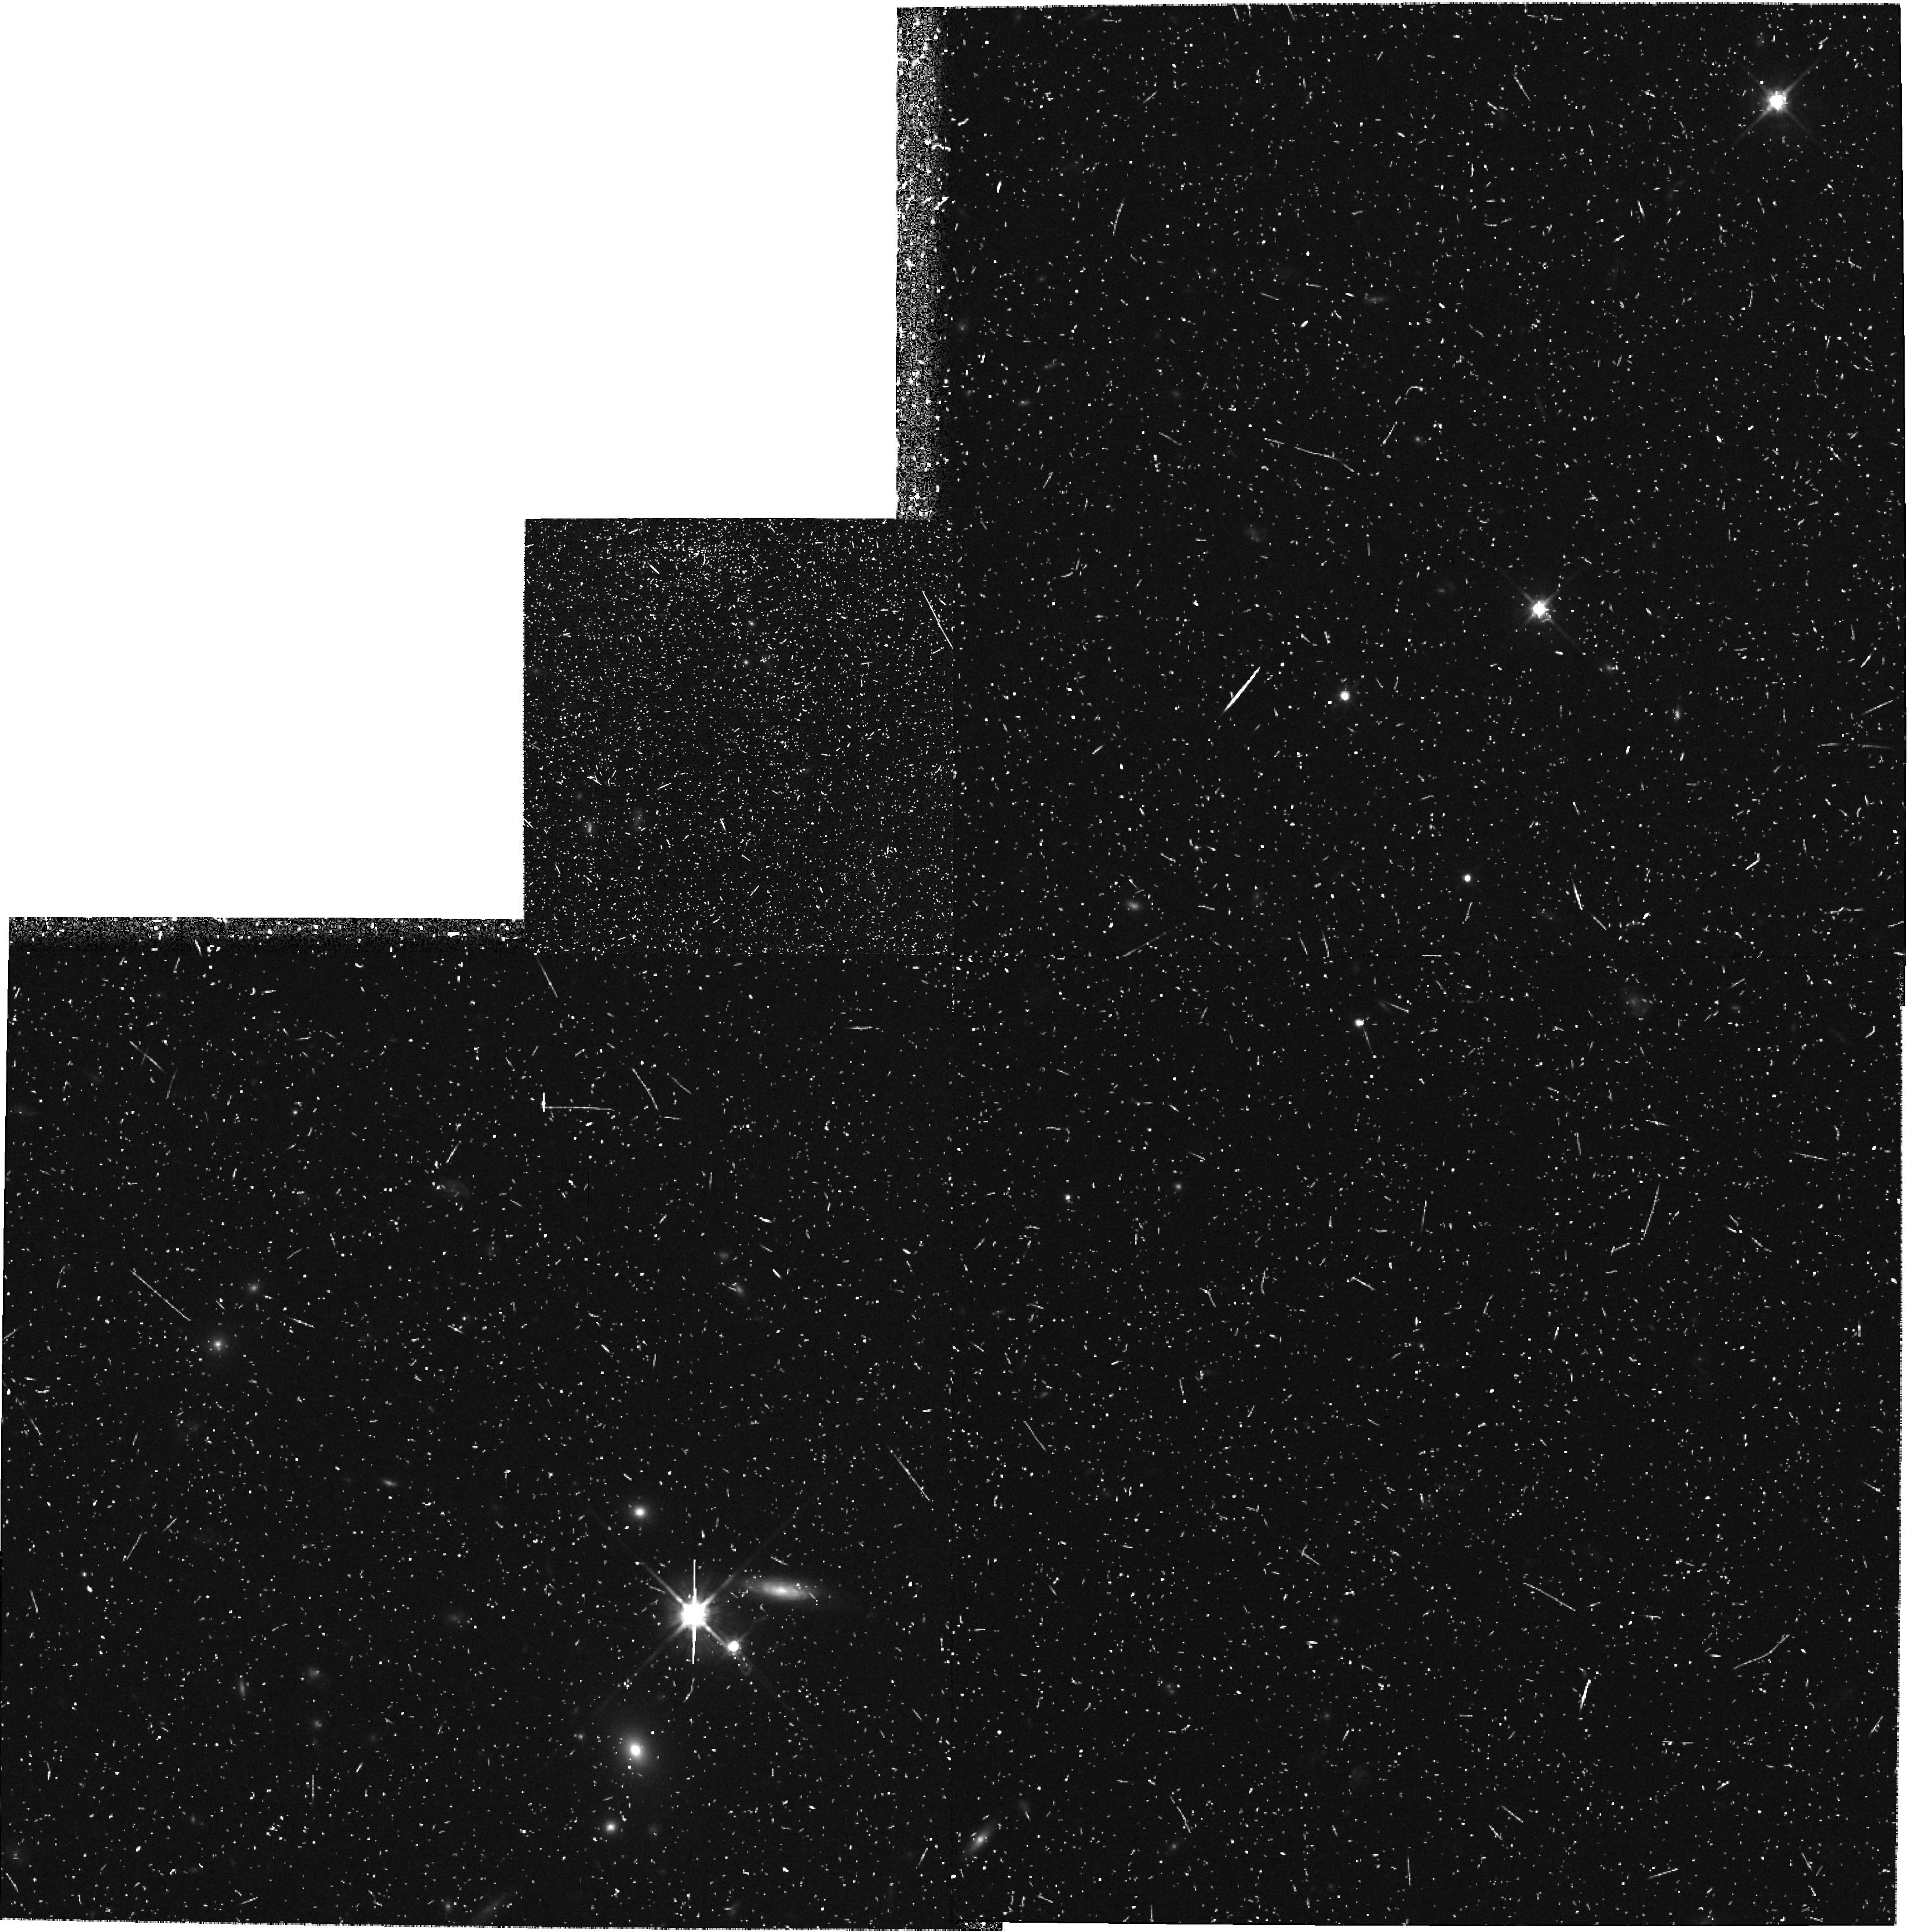
Target: field at RA 12.325°, Dec -27.877°. Instrument: WFPC2/PC. Filter: F814W. Exposure: 43 min. Observation ID: hst_6609_ch_wfpc2_pc_f814w_u37zch

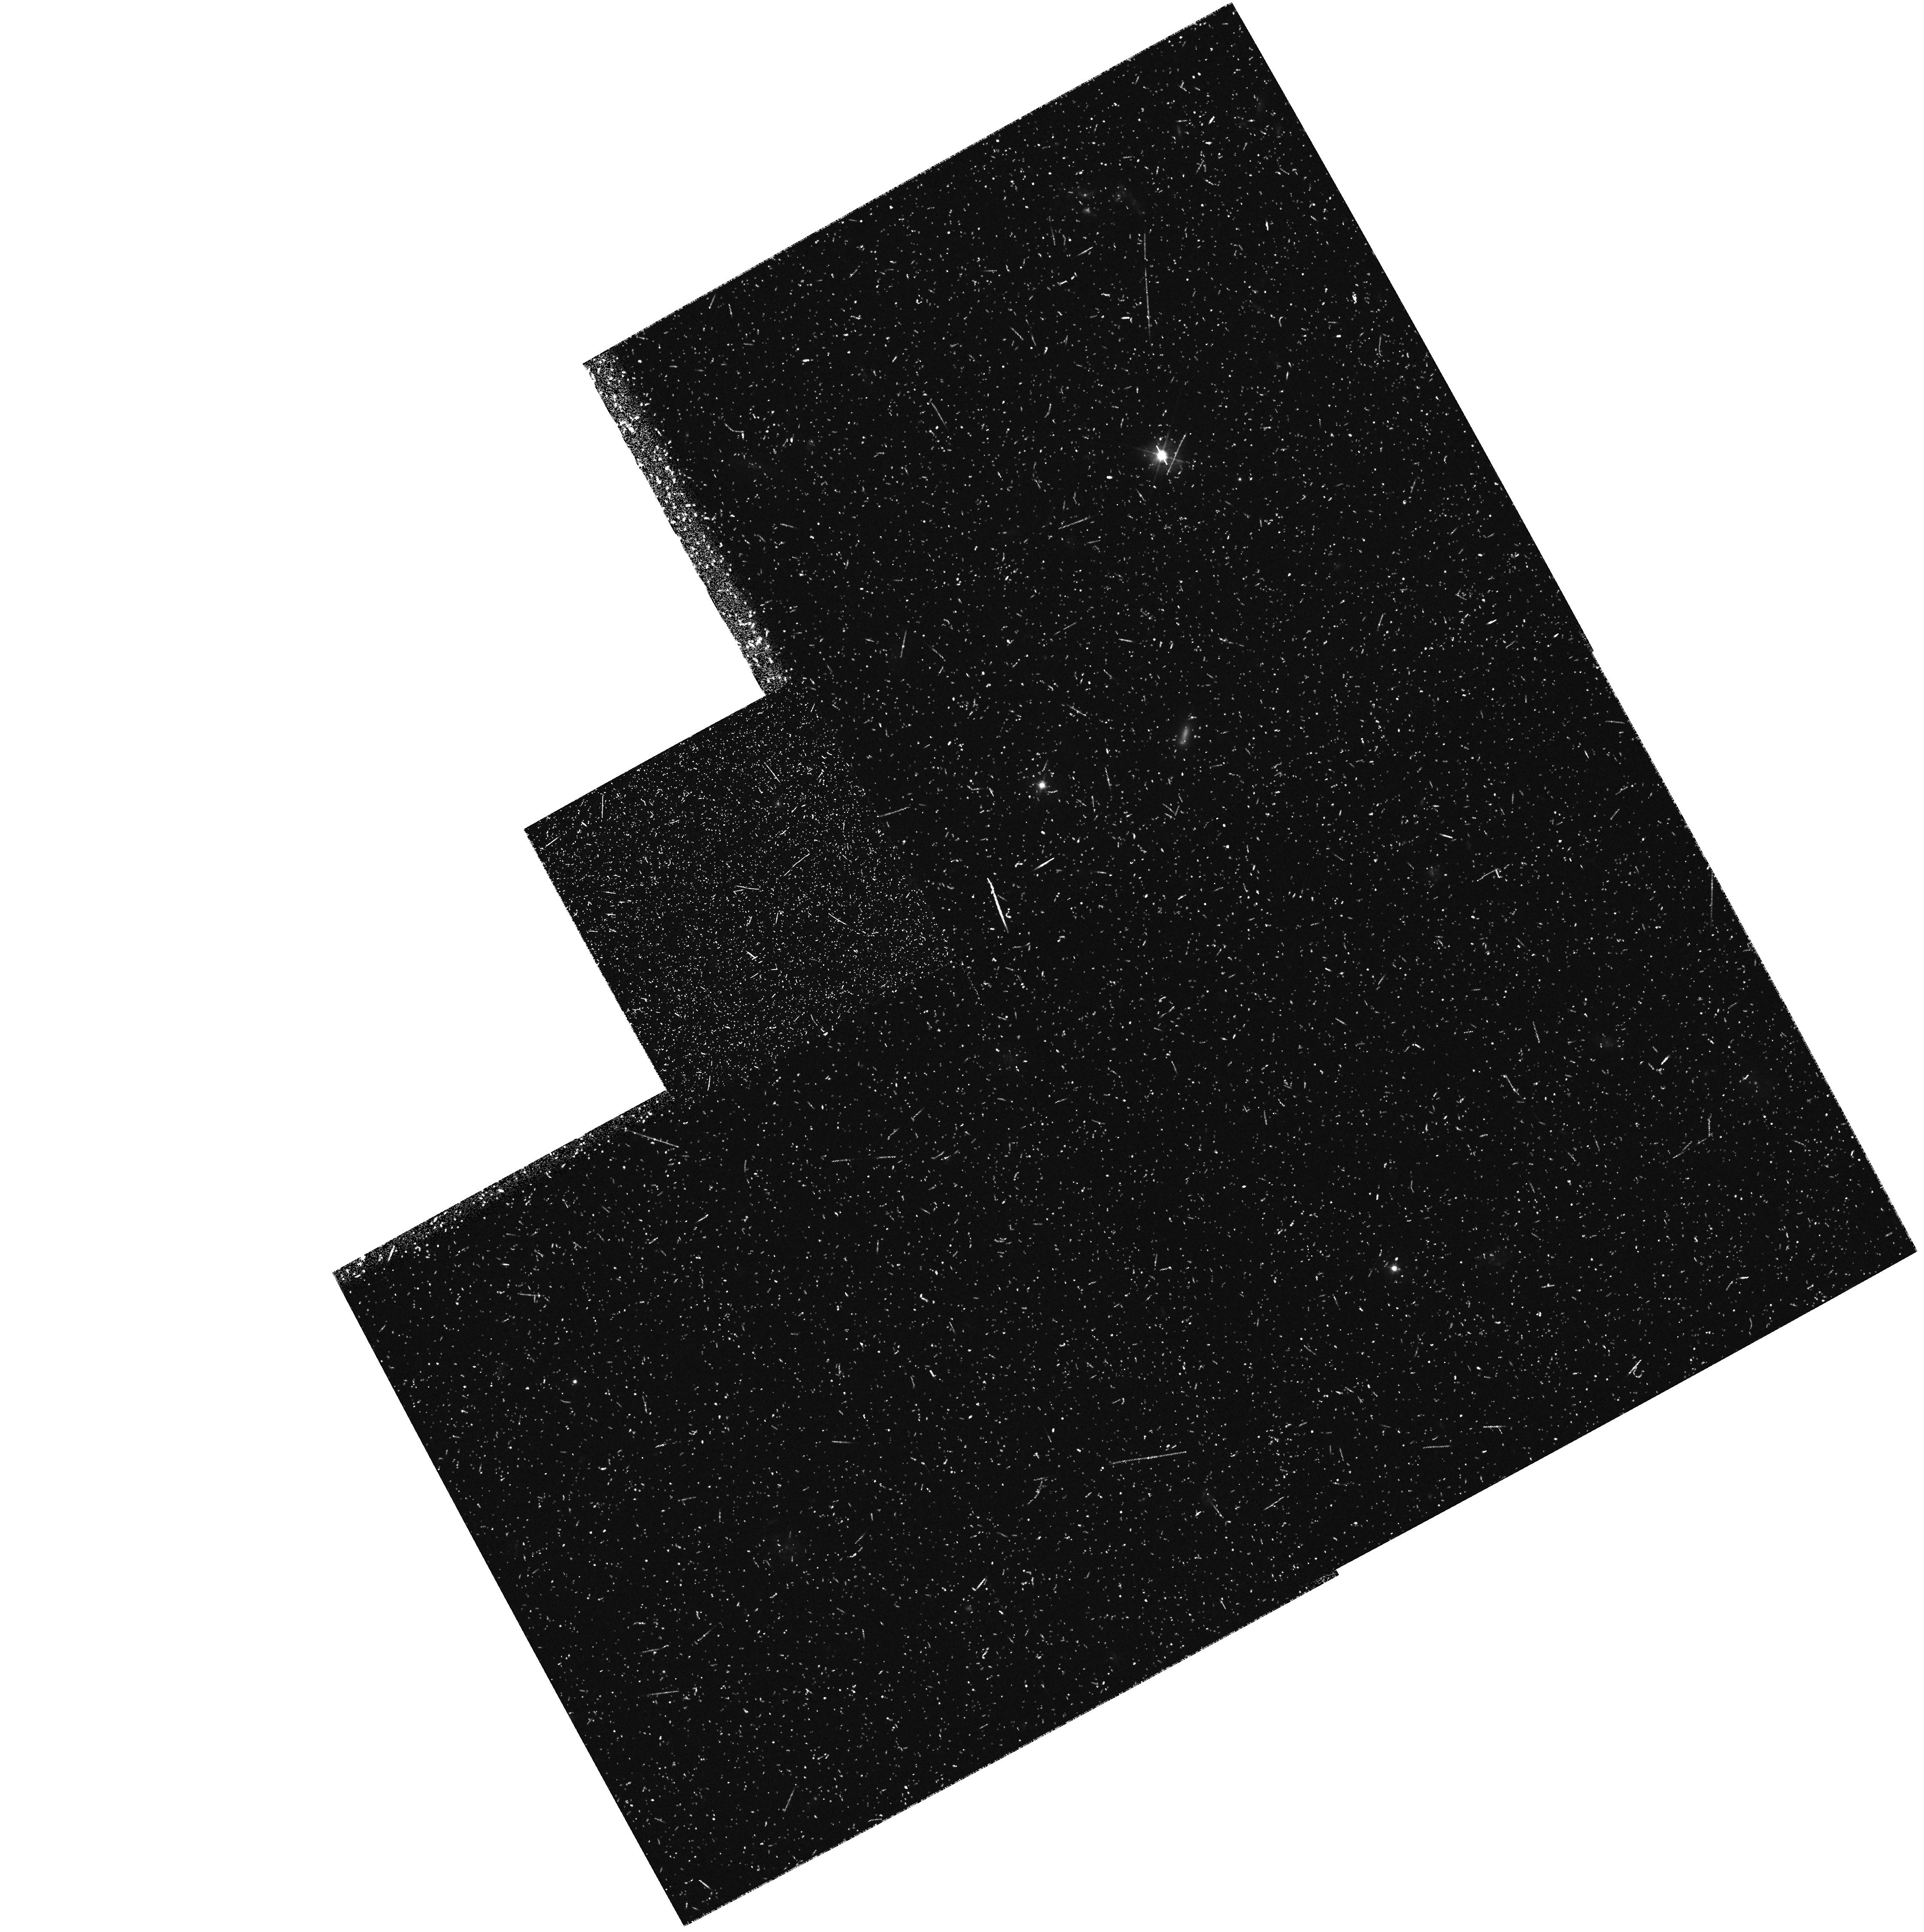
Target: field at RA 17.506°, Dec -2.409°. Instrument: WFPC2/PC. Filter: F450W. Exposure: 47 min. Observation ID: hst_6609_5k_wfpc2_pc_f450w_u37z5k

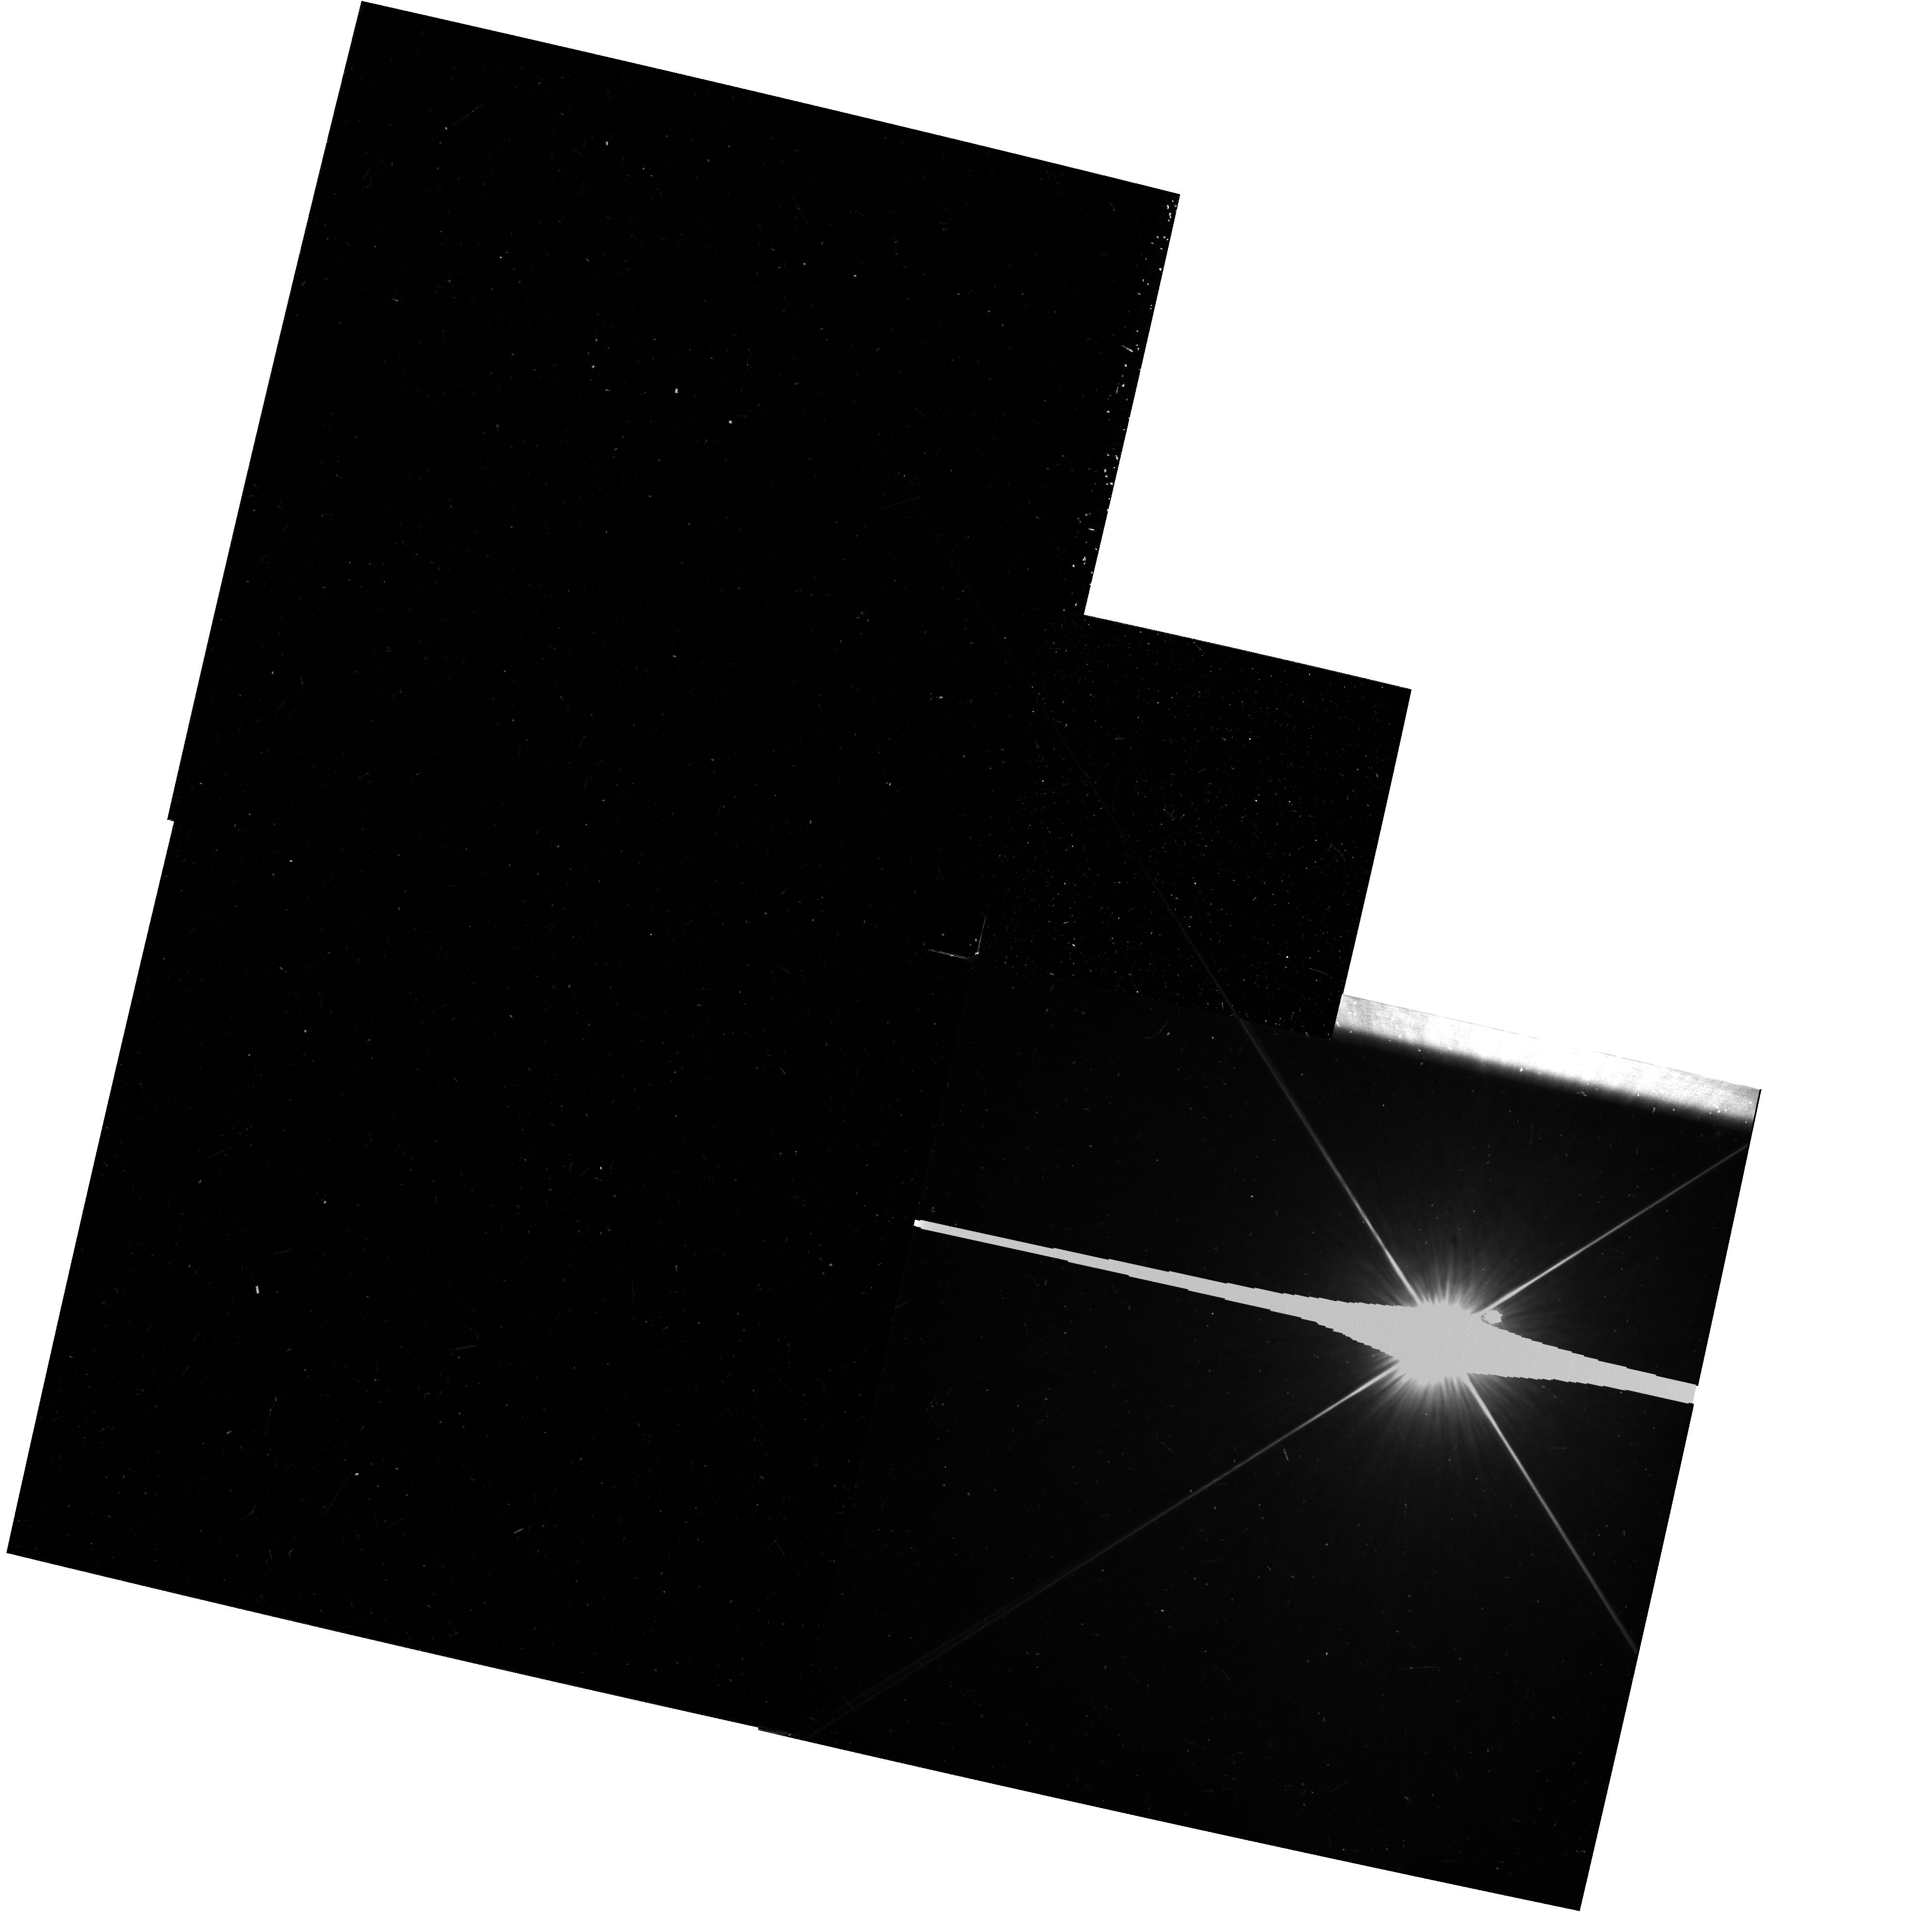
Target: field at RA 188.644°, Dec 7.742°. Instrument: WFPC2/PC. Filter: F606W. Exposure: 13 min. Observation ID: hst_6609_2k_wfpc2_pc_f606w_u37z2k

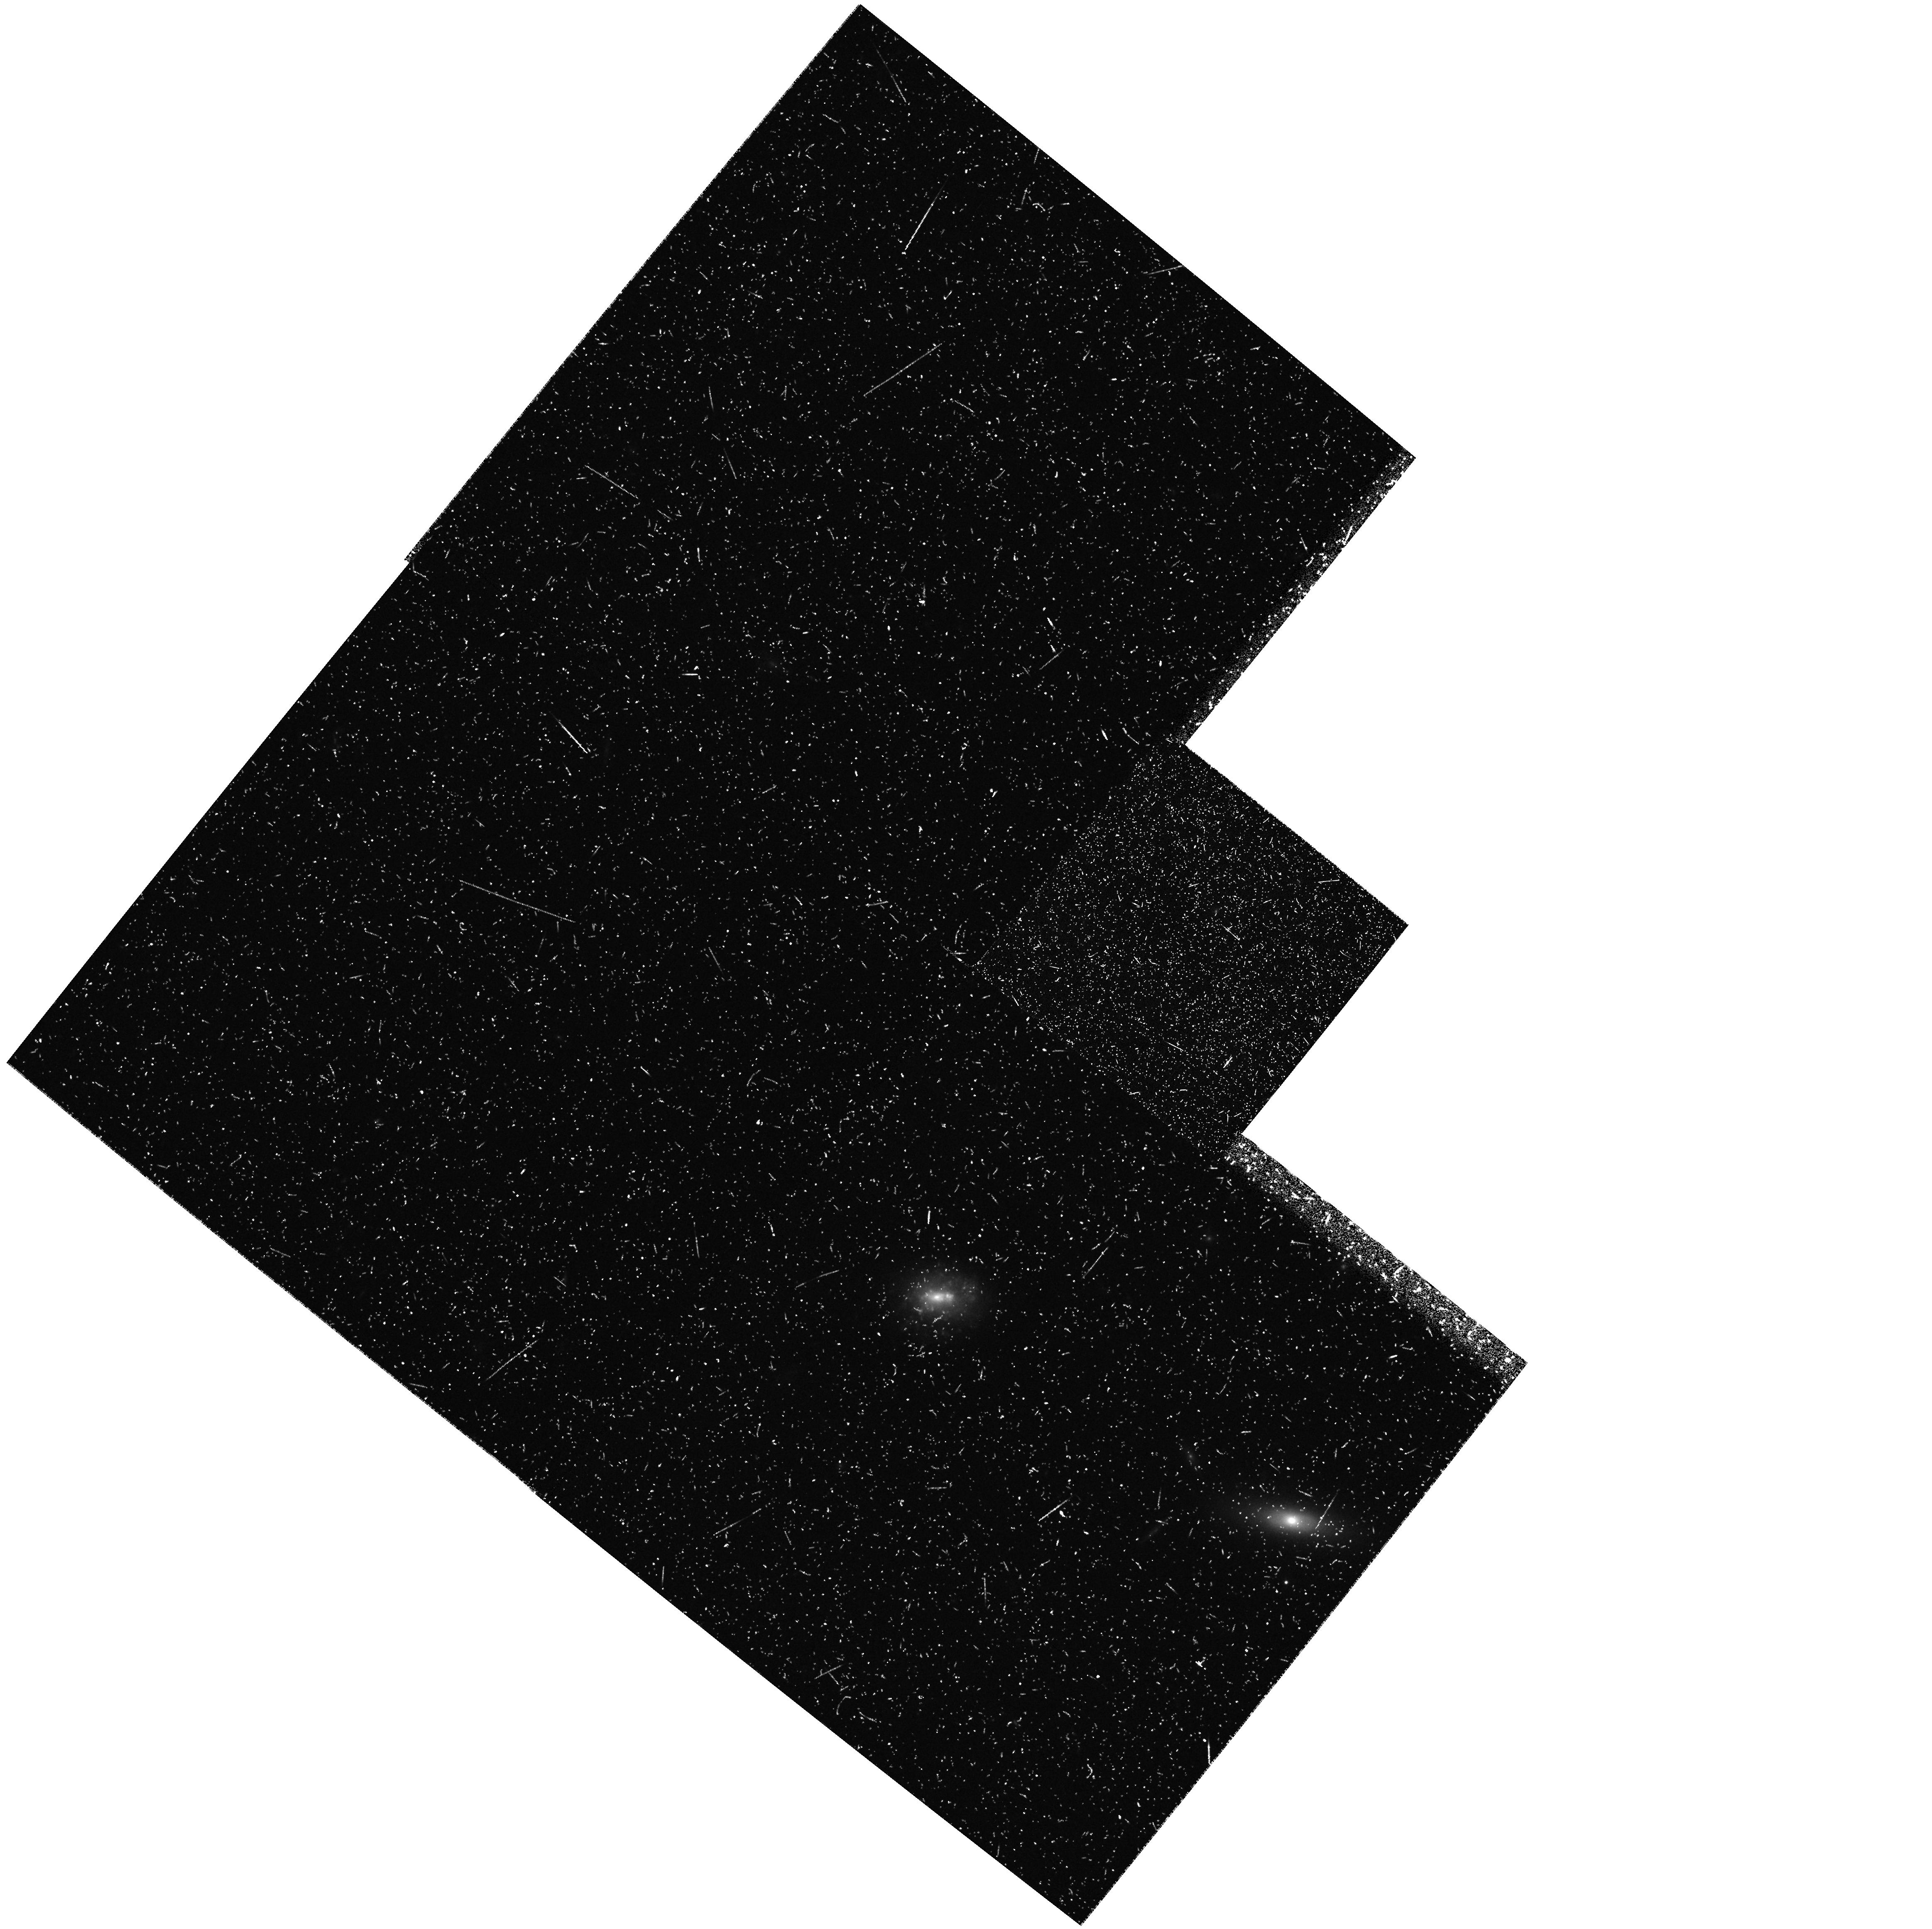
Target: field at RA 200.423°, Dec 28.893°. Instrument: WFPC2/PC. Filter: F450W. Exposure: 45 min. Observation ID: hst_6609_74_wfpc2_pc_f450w_u37z74

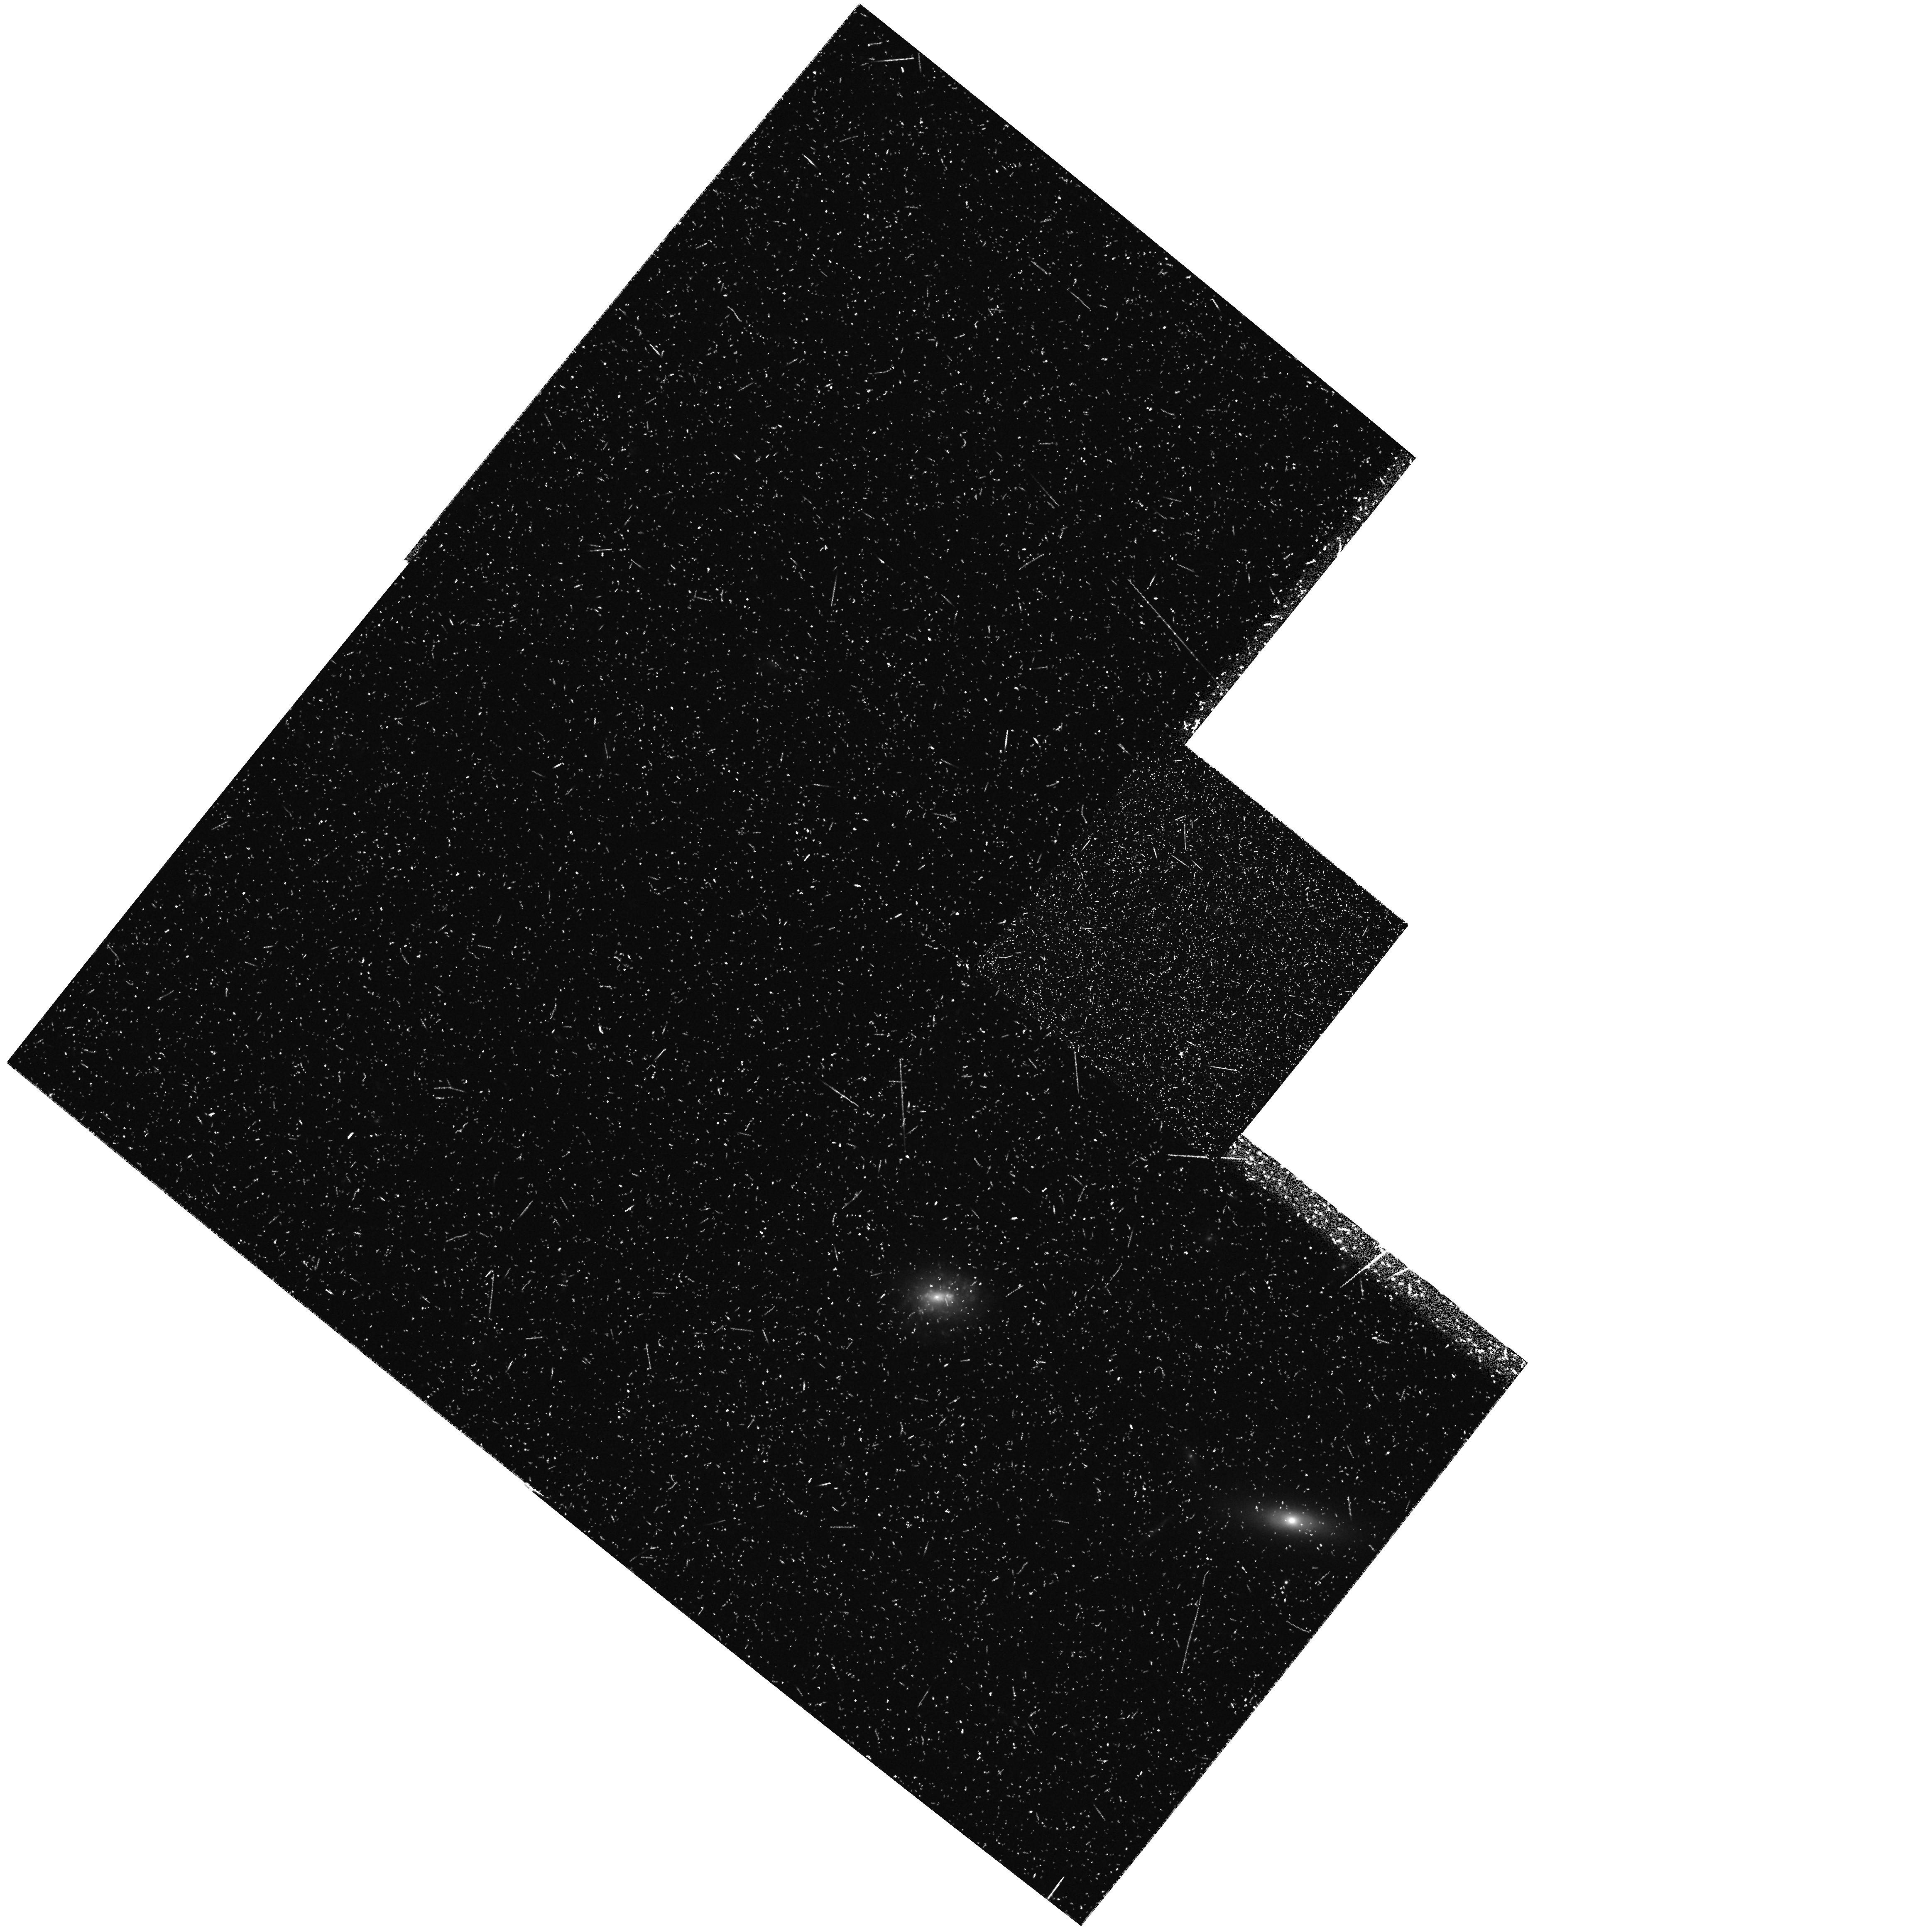
Target: field at RA 200.423°, Dec 28.893°. Instrument: WFPC2/PC. Filter: F450W. Exposure: 45 min. Observation ID: hst_6609_75_wfpc2_pc_f450w_u37z75

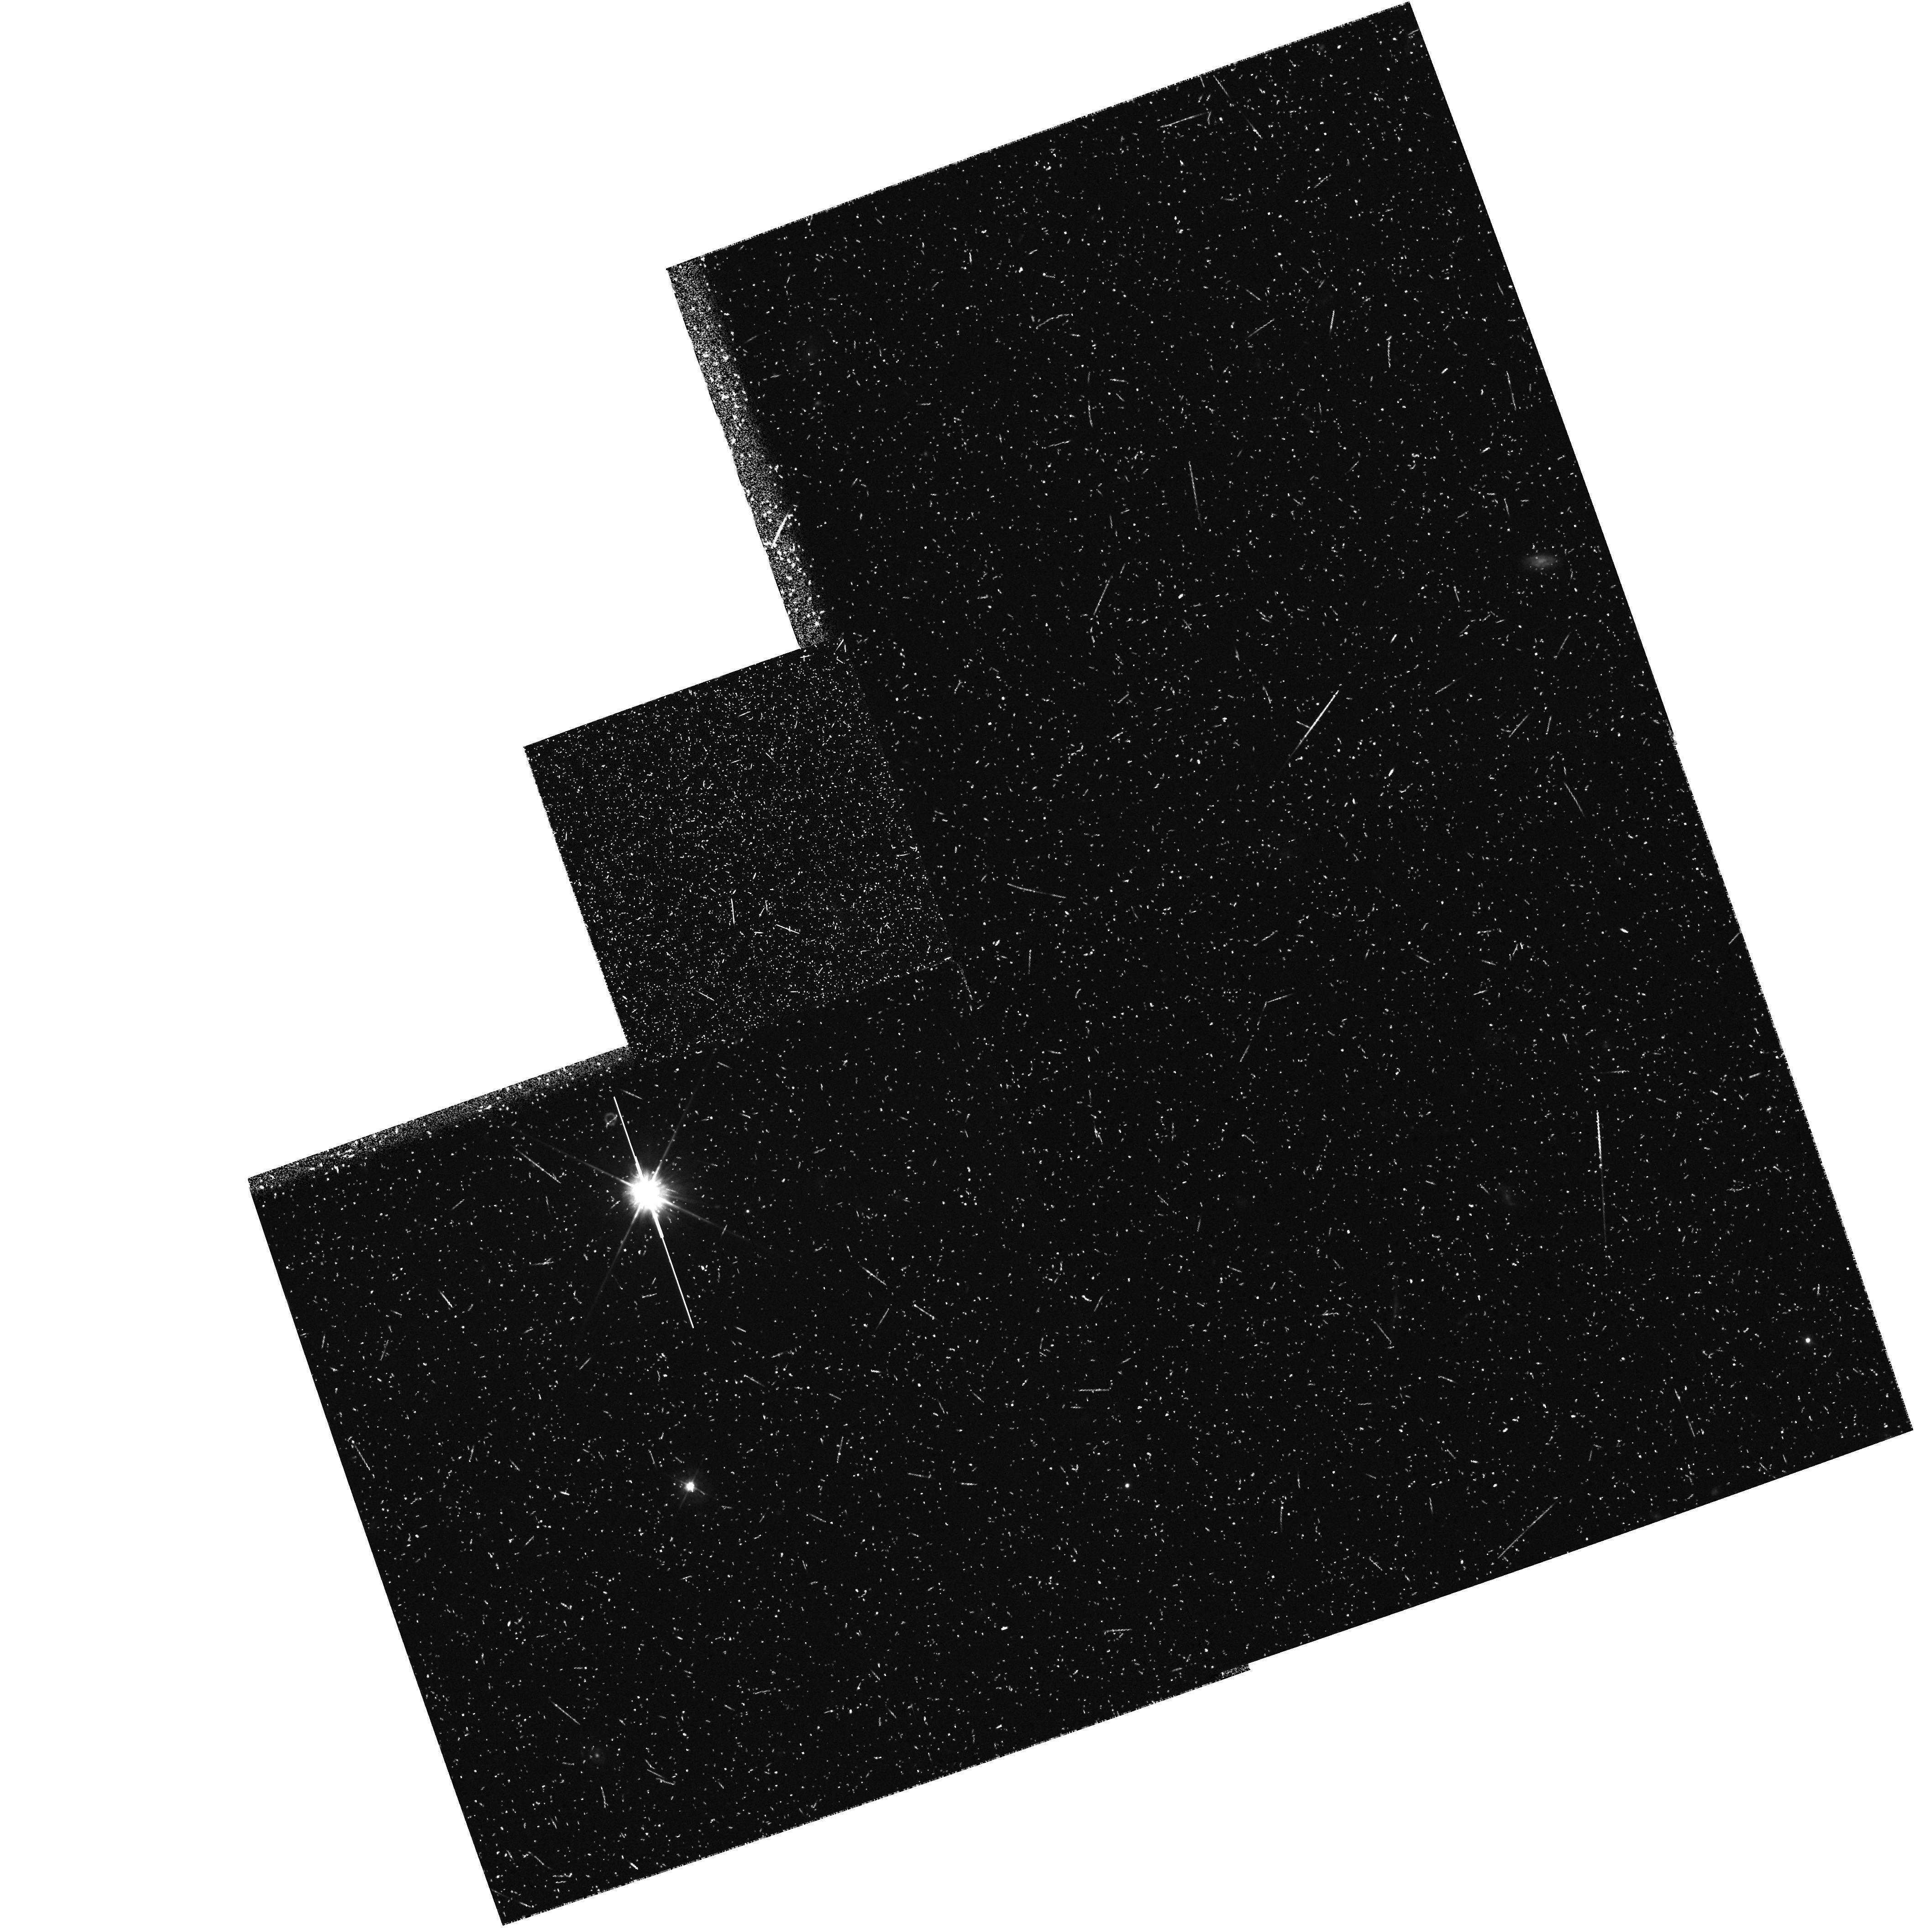
Target: field at RA 351.278°, Dec -12.250°. Instrument: WFPC2/PC. Filter: F450W. Exposure: 48 min. Observation ID: hst_6609_4r_wfpc2_pc_f450w_u37z4r

The WFPC2 B-Band parallel survey: a systematic and synoptic study of galaxy formation and evolution (PI: Windhorst, Rogier A.)

We request up to 216 WFPC2 parallel orbits in Cycle 6 and 7 to begin a WFPC2 B-band parallel survey and make a synoptic study of galaxy formation and evolution. This will result in 24 fields of 8--12 orbits each (~6--8 in \Bband and 1--2 in \Vband & \Iband) and another 24 fields of 4--7 orbits (~3--4 in B and ~1 in V and/or I), providing for the first time large -area WFPC2 coverage in B, yielding ~10,000 field galaxies with 18.5 B 25 mag. These will be analyzed in conjunction with our ultradeep \Bband images. The B-band parallel survey will provide good galaxy morphology and neural network classifications for 18.5 B 25 mag, and our Cycle 5 ultradeep survey for 24 B 26.5 mag. This will allow us to study the nature and evolution of the faint blue galaxy population in the B-filter where the excess of the faint galaxy counts is most pronounced. Specifically, the B-band parallel survey will allow us to study: (1) the B-band galaxy counts as a function of morphological type over the magnitude range 15 B 27 mag, and so provide strong constraints for galaxy evolution models; (2) the numerous compact blue (sub-galactic?) objects for B\cge 23--24 mag, and study their relation to galaxy formation; (3) B-band samples through an extensive program of ground-based follow-up to get their redshift distributions and LF's as function of type for B 24 mag; & (4) their sub-kpc restframe morphology and color gradients to constrain stellar populations and dust.